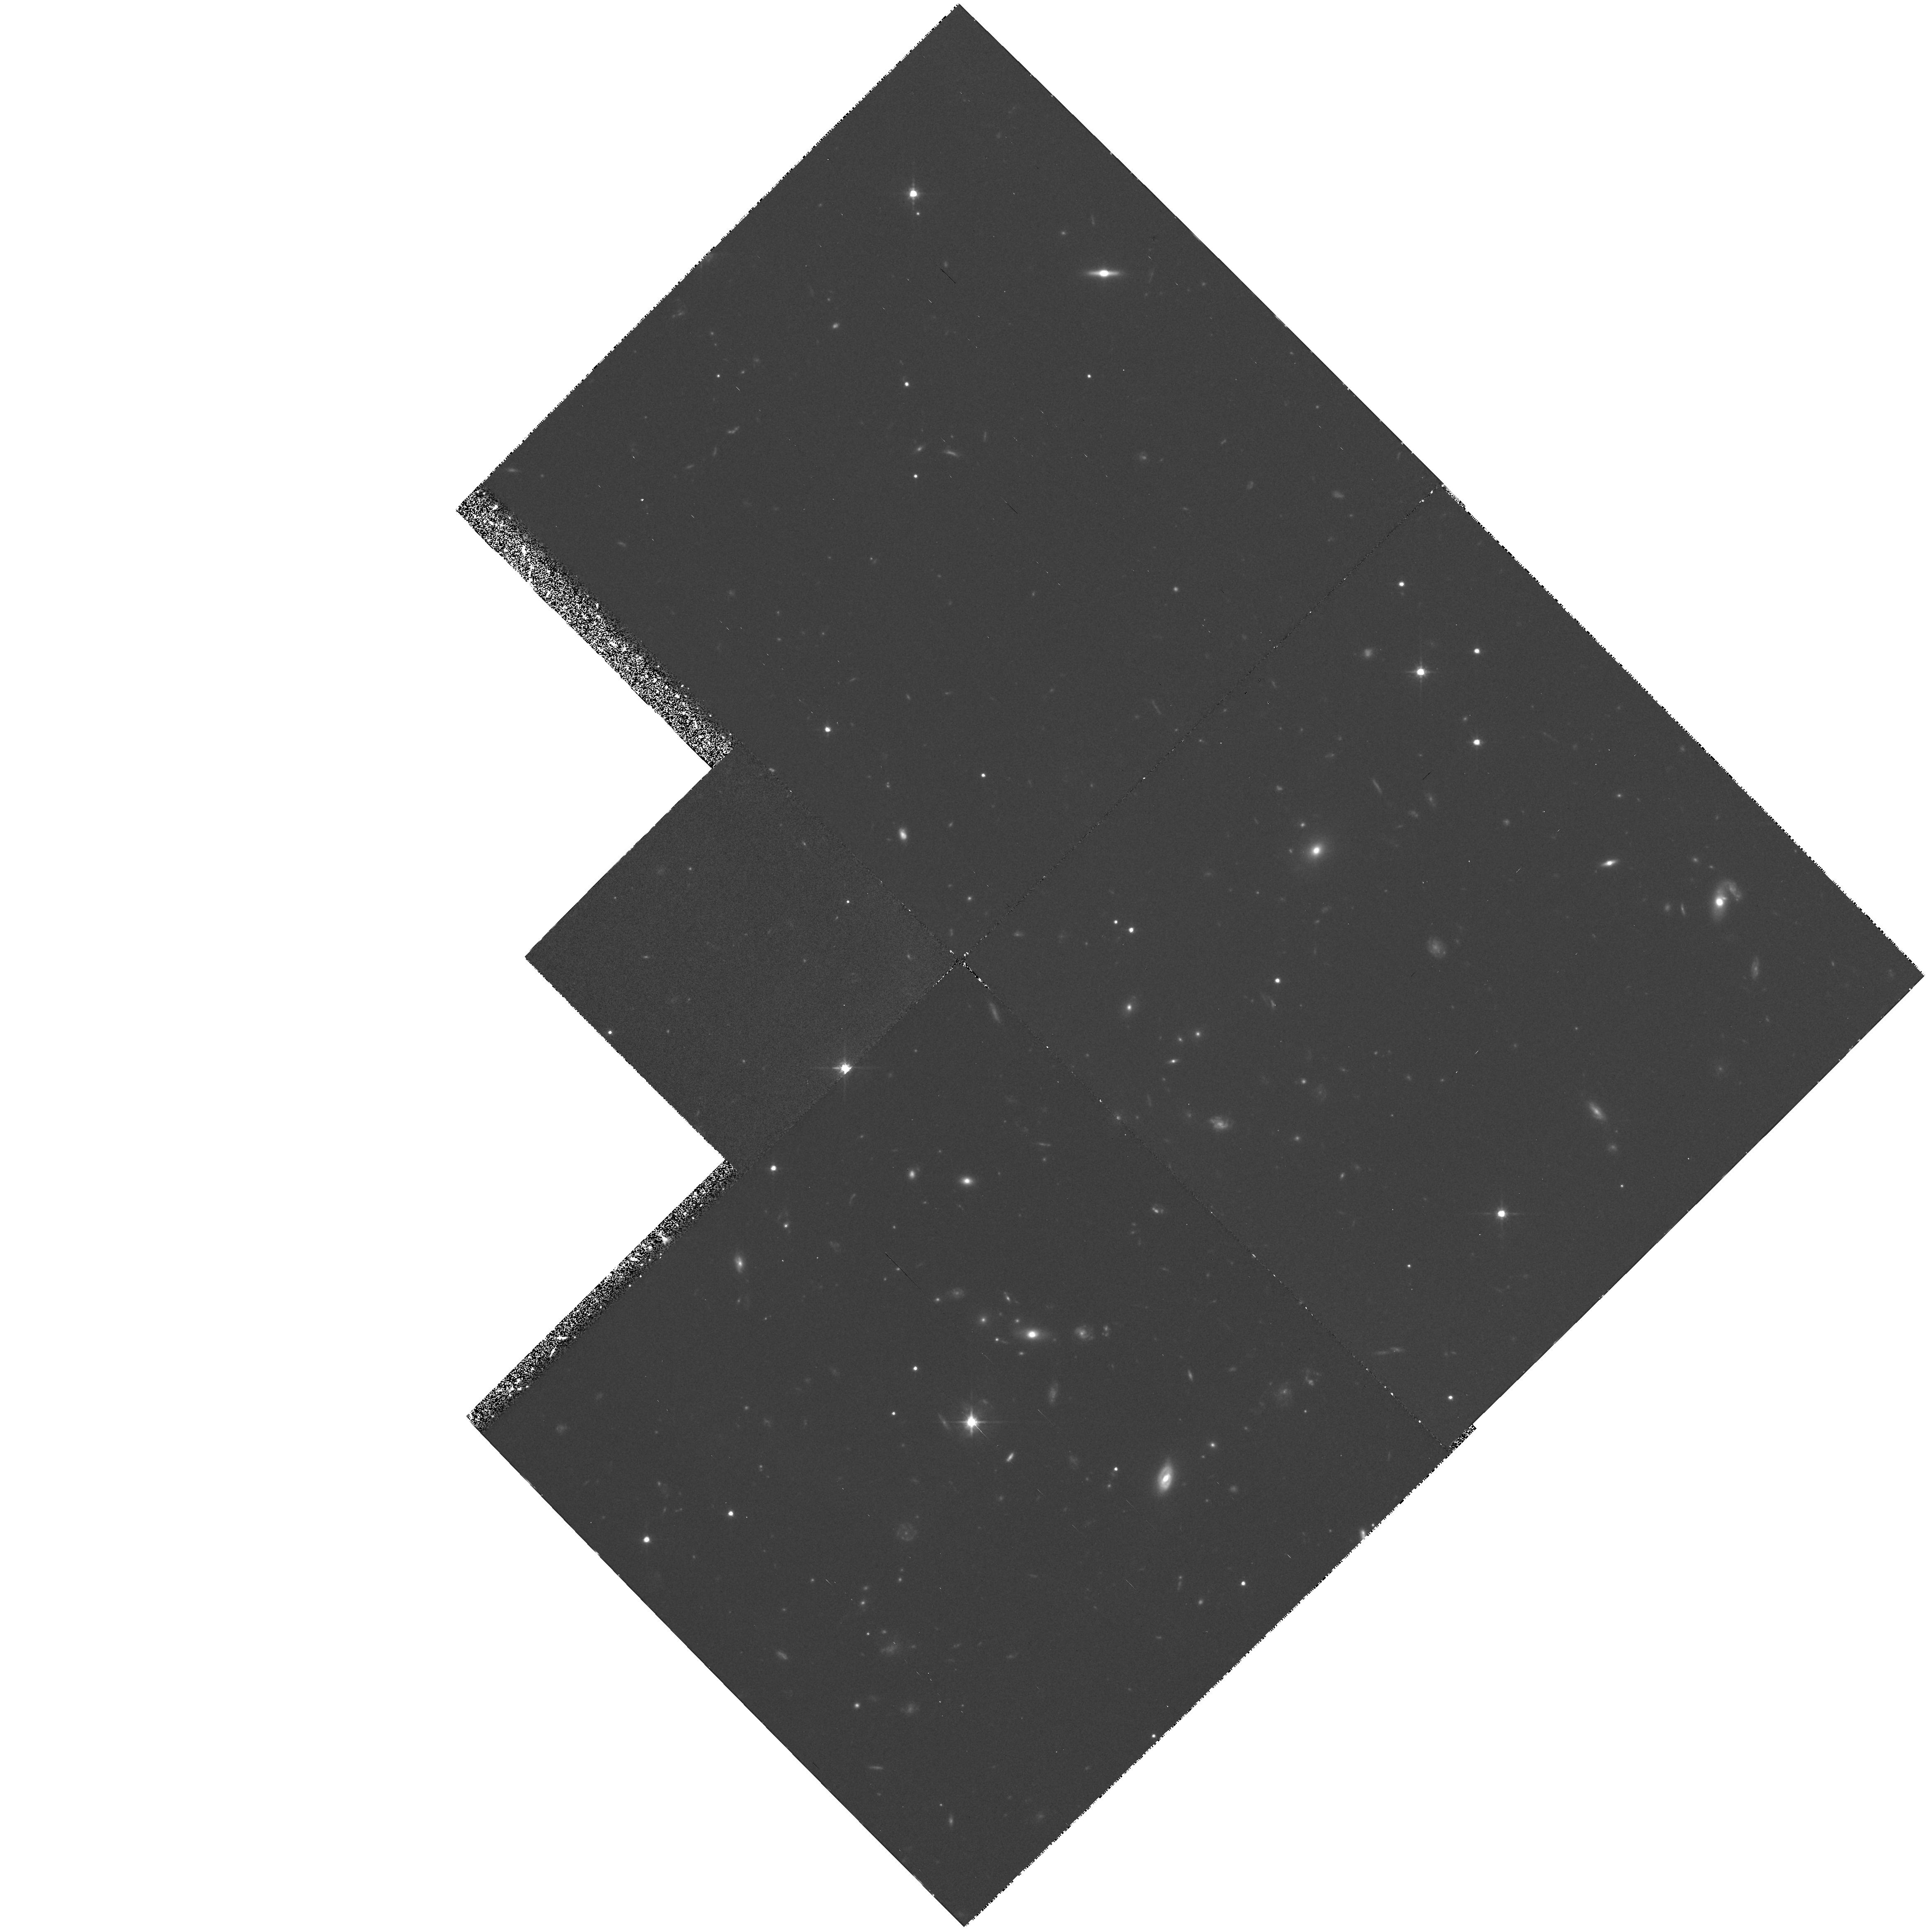
Target: 3C336.0-FIELD. Instrument: WFPC2/PC. Filter: F702W. Exposure: 2.2 h. Observation ID: hst_5304_03_wfpc2_pc_f702w_u26i03

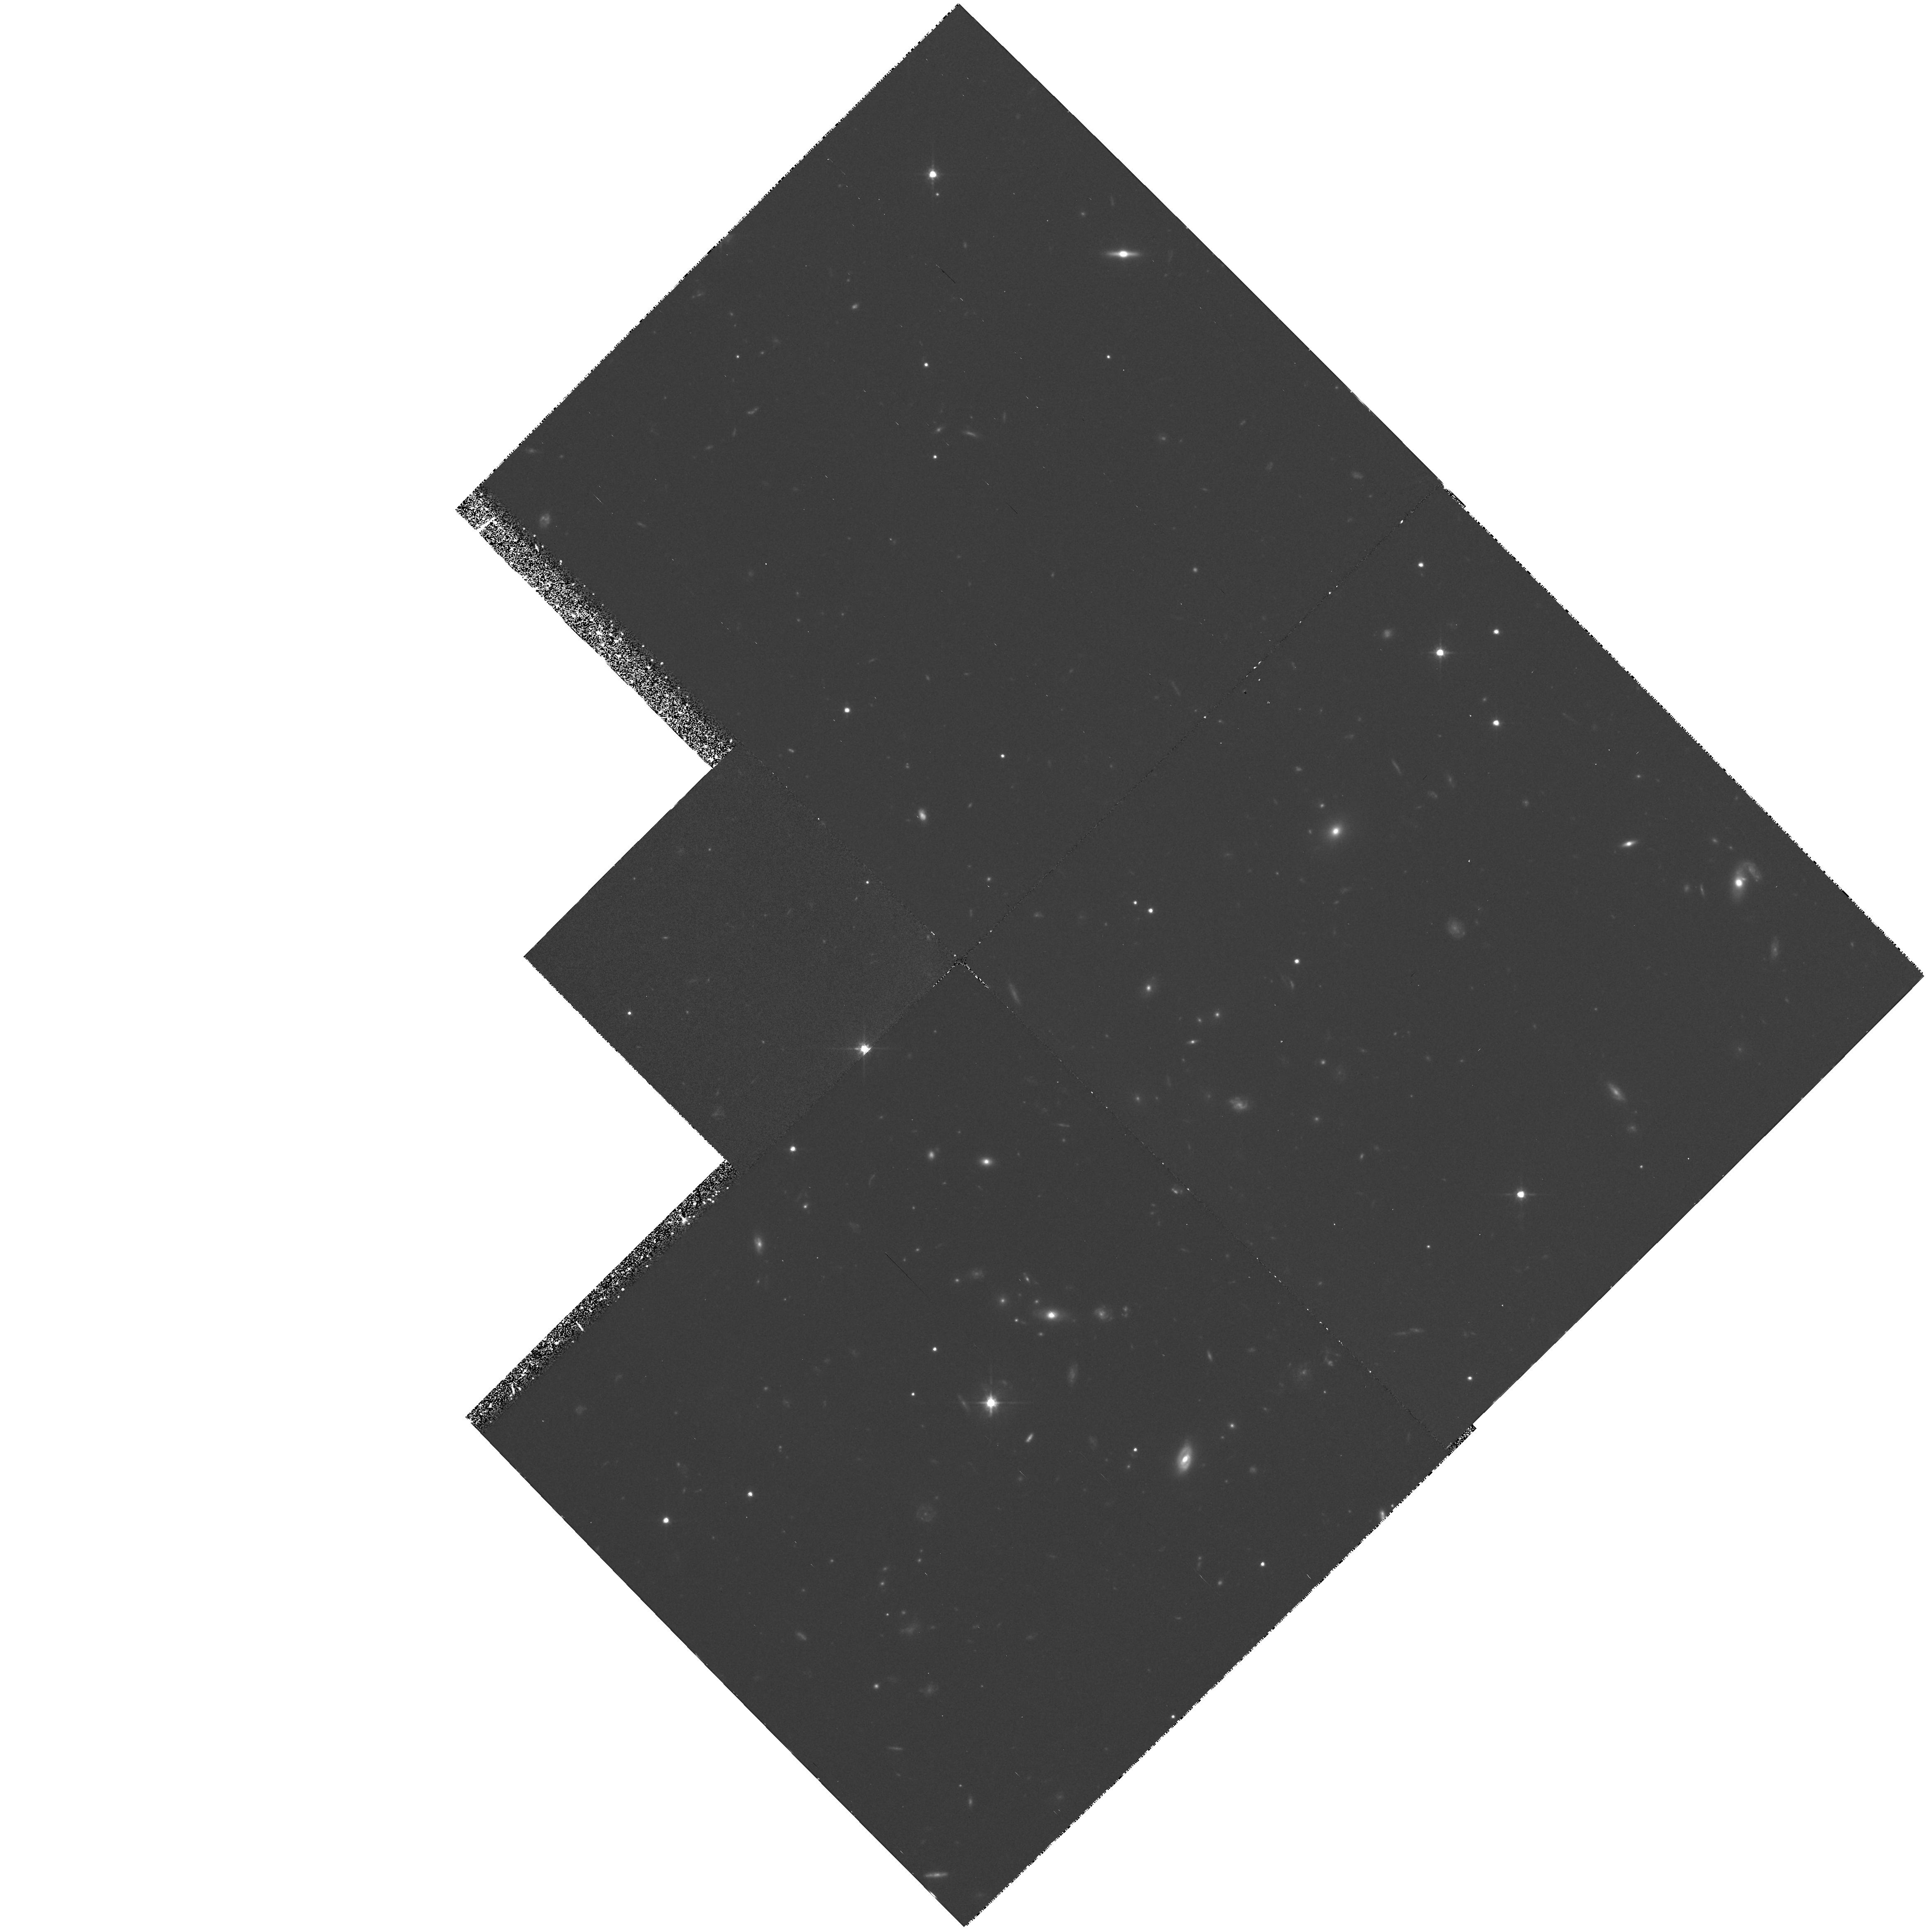
Target: 3C336.0-FIELD. Instrument: WFPC2/PC. Filter: F702W. Exposure: 2.2 h. Observation ID: hst_5304_04_wfpc2_pc_f702w_u26i04

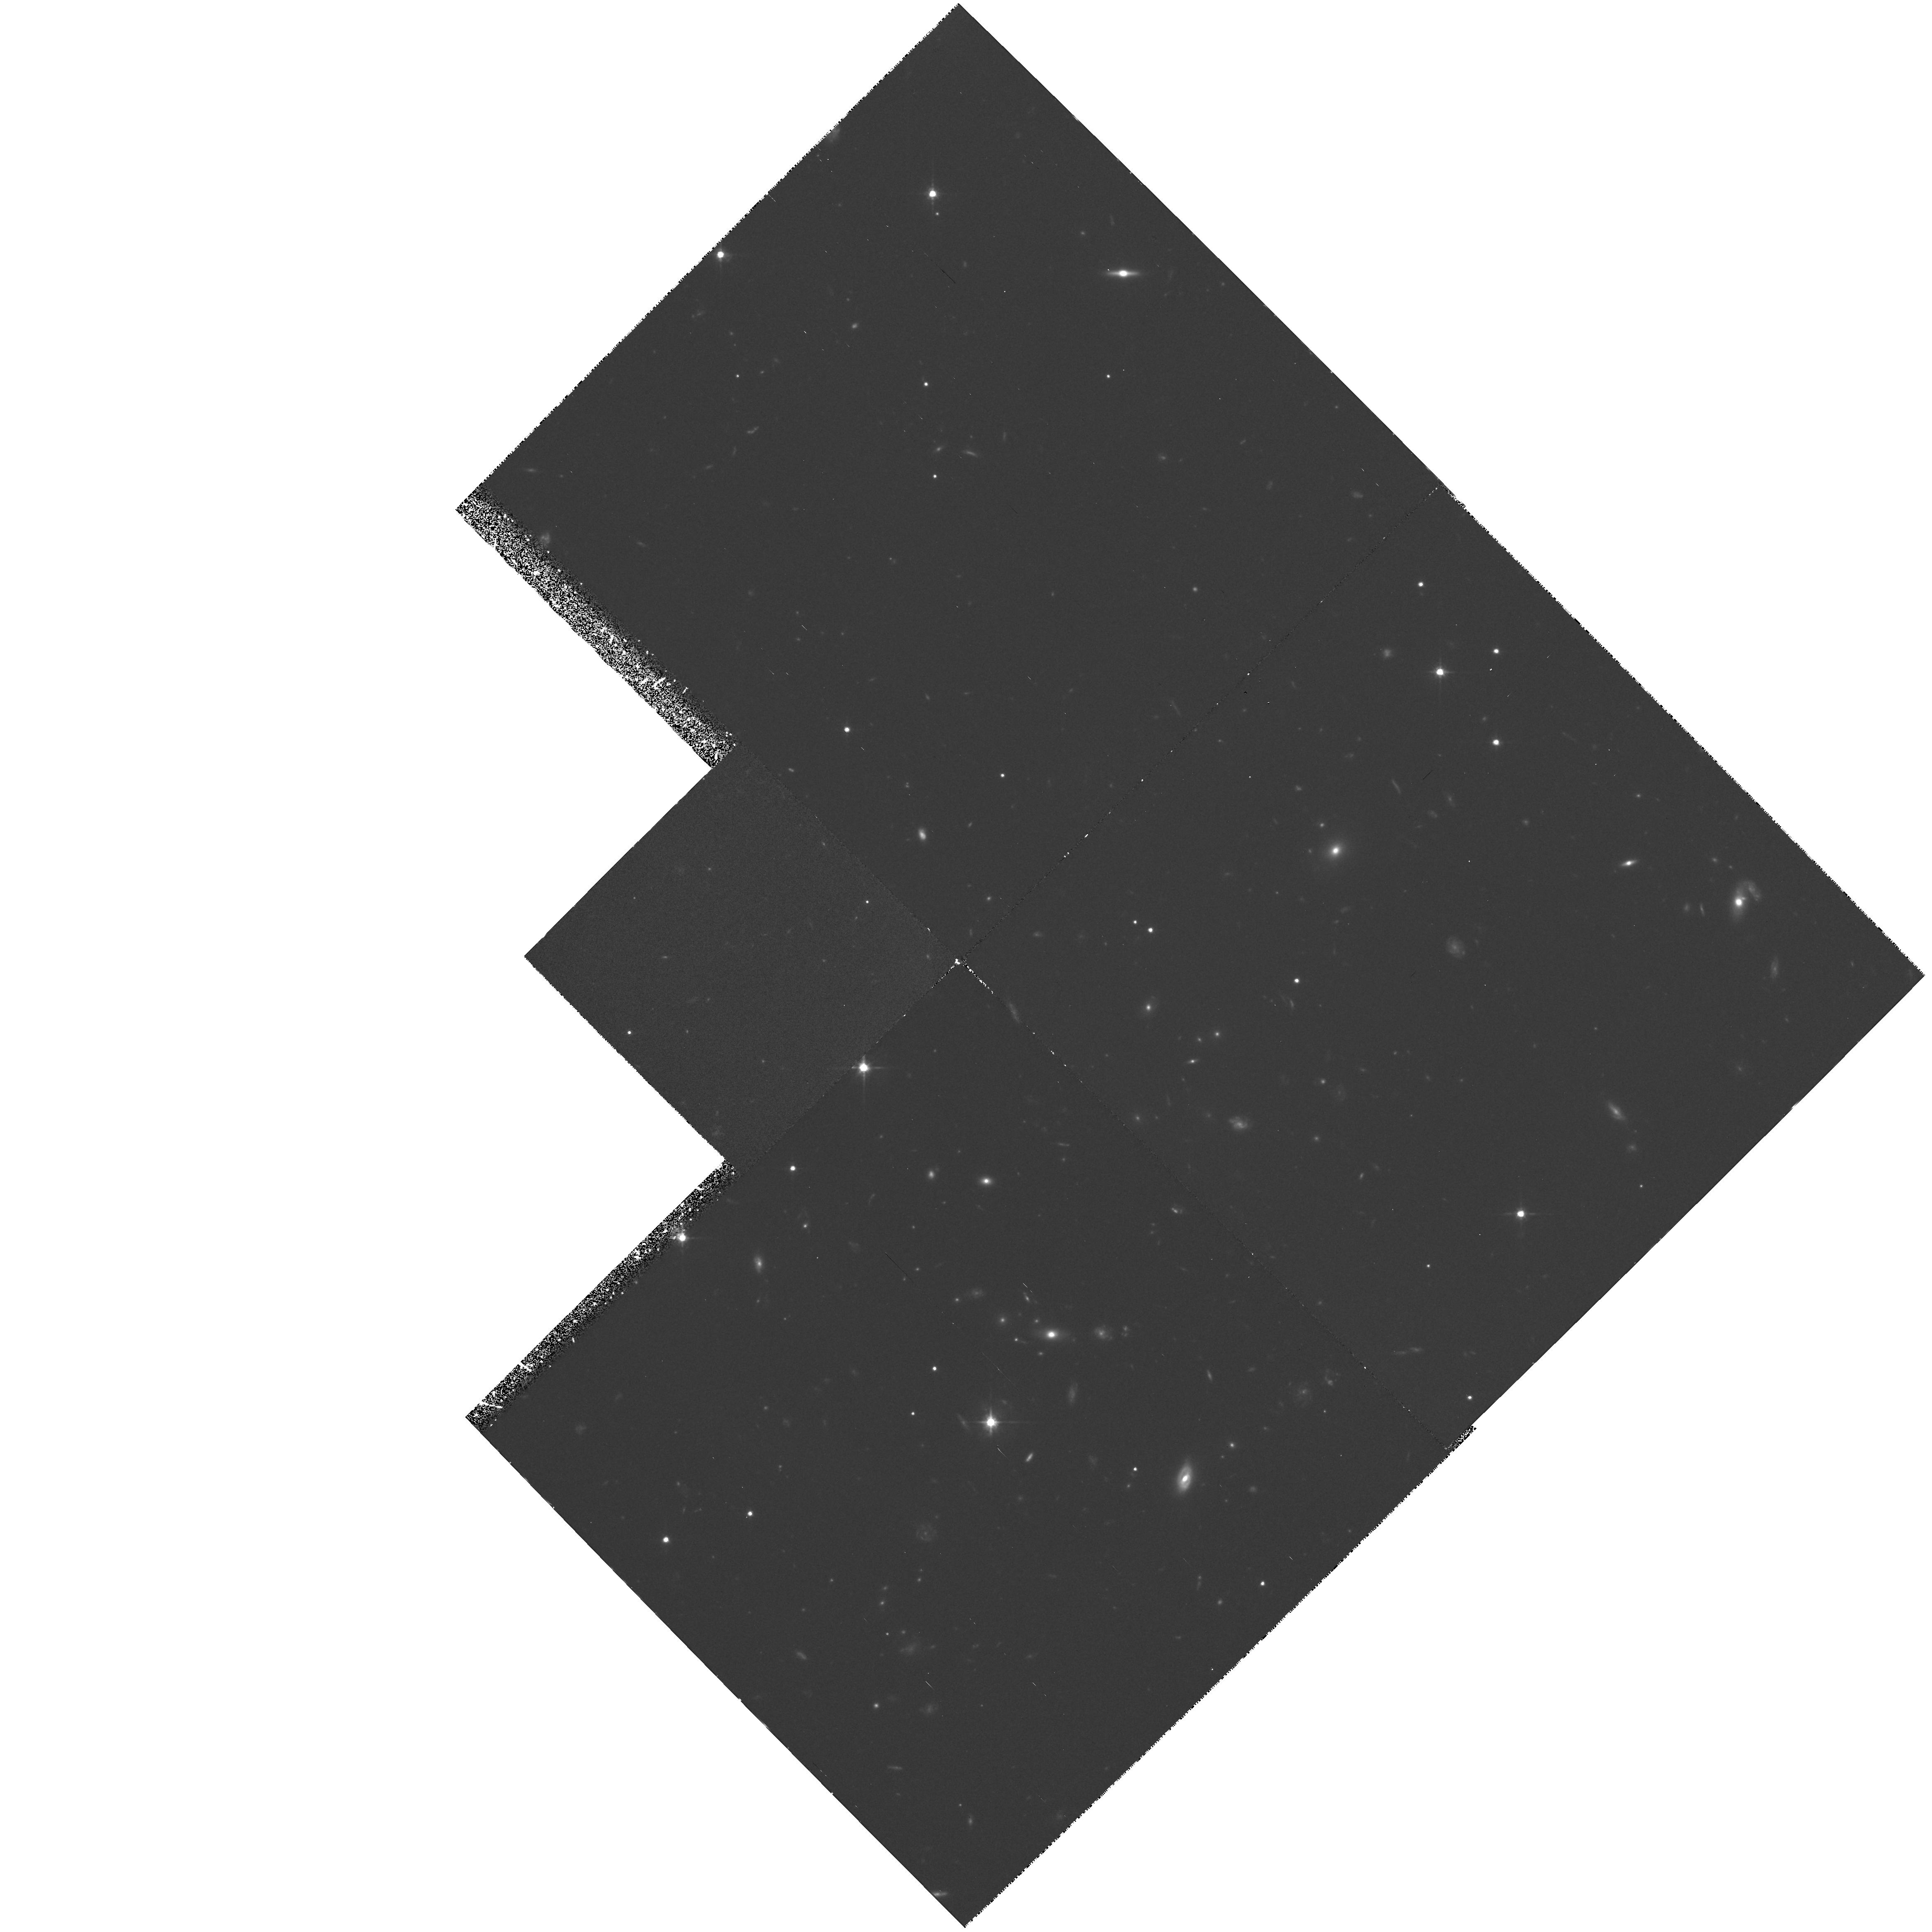
Target: 3C336.0-FIELD. Instrument: WFPC2/PC. Filter: F702W. Exposure: 2.2 h. Observation ID: hst_5304_02_wfpc2_pc_f702w_u26i02

QSO ABSORPTION-SELECTED GALAXIES IN THE FIELD OF 3C336--CYCLE 4 HIGH (PI: Steidel, Charles C.)

We propose to obtain high resolution WFPC2 images of the field of 3C 336, a quasar with z=0.927 in whose spectrum 3 foreground MgII absorption systems with z= 0.472, 0.656, and 0.892 are known, making it the richest field in a nearly completed survey for absorption--selected galaxies which we have been conducting using ground-based observations. Optical and infrared colors, magnitudes, positions, and redshifts have already been measured; based upon the unusually small impact parameters of two of these galaxies (z=0.656,0.892) with the line of sight to the quasar, and the very strong absorption lines observed in the optical spectra, we can predict with some certainty that they are galaxies which are producing damped Lyman alpha lines. Using FOS spectra of the QSO aimed at measuring HI column densities in these two systems (together with ground- based spectra aimed at detecting ZnII and CrII absorption lines) and the high resolution WFPC2 images, it will be possible to establish chemical abundances, dust content, and kpc-scale morphology for the same galaxies, providing an unprecedentedly complete picture of apparently normal galaxies at lookback times of one--half the age of Universe. The fact that there are three absorbing galaxies in a single field makes the imaging observation a particularly efficient one for HST.